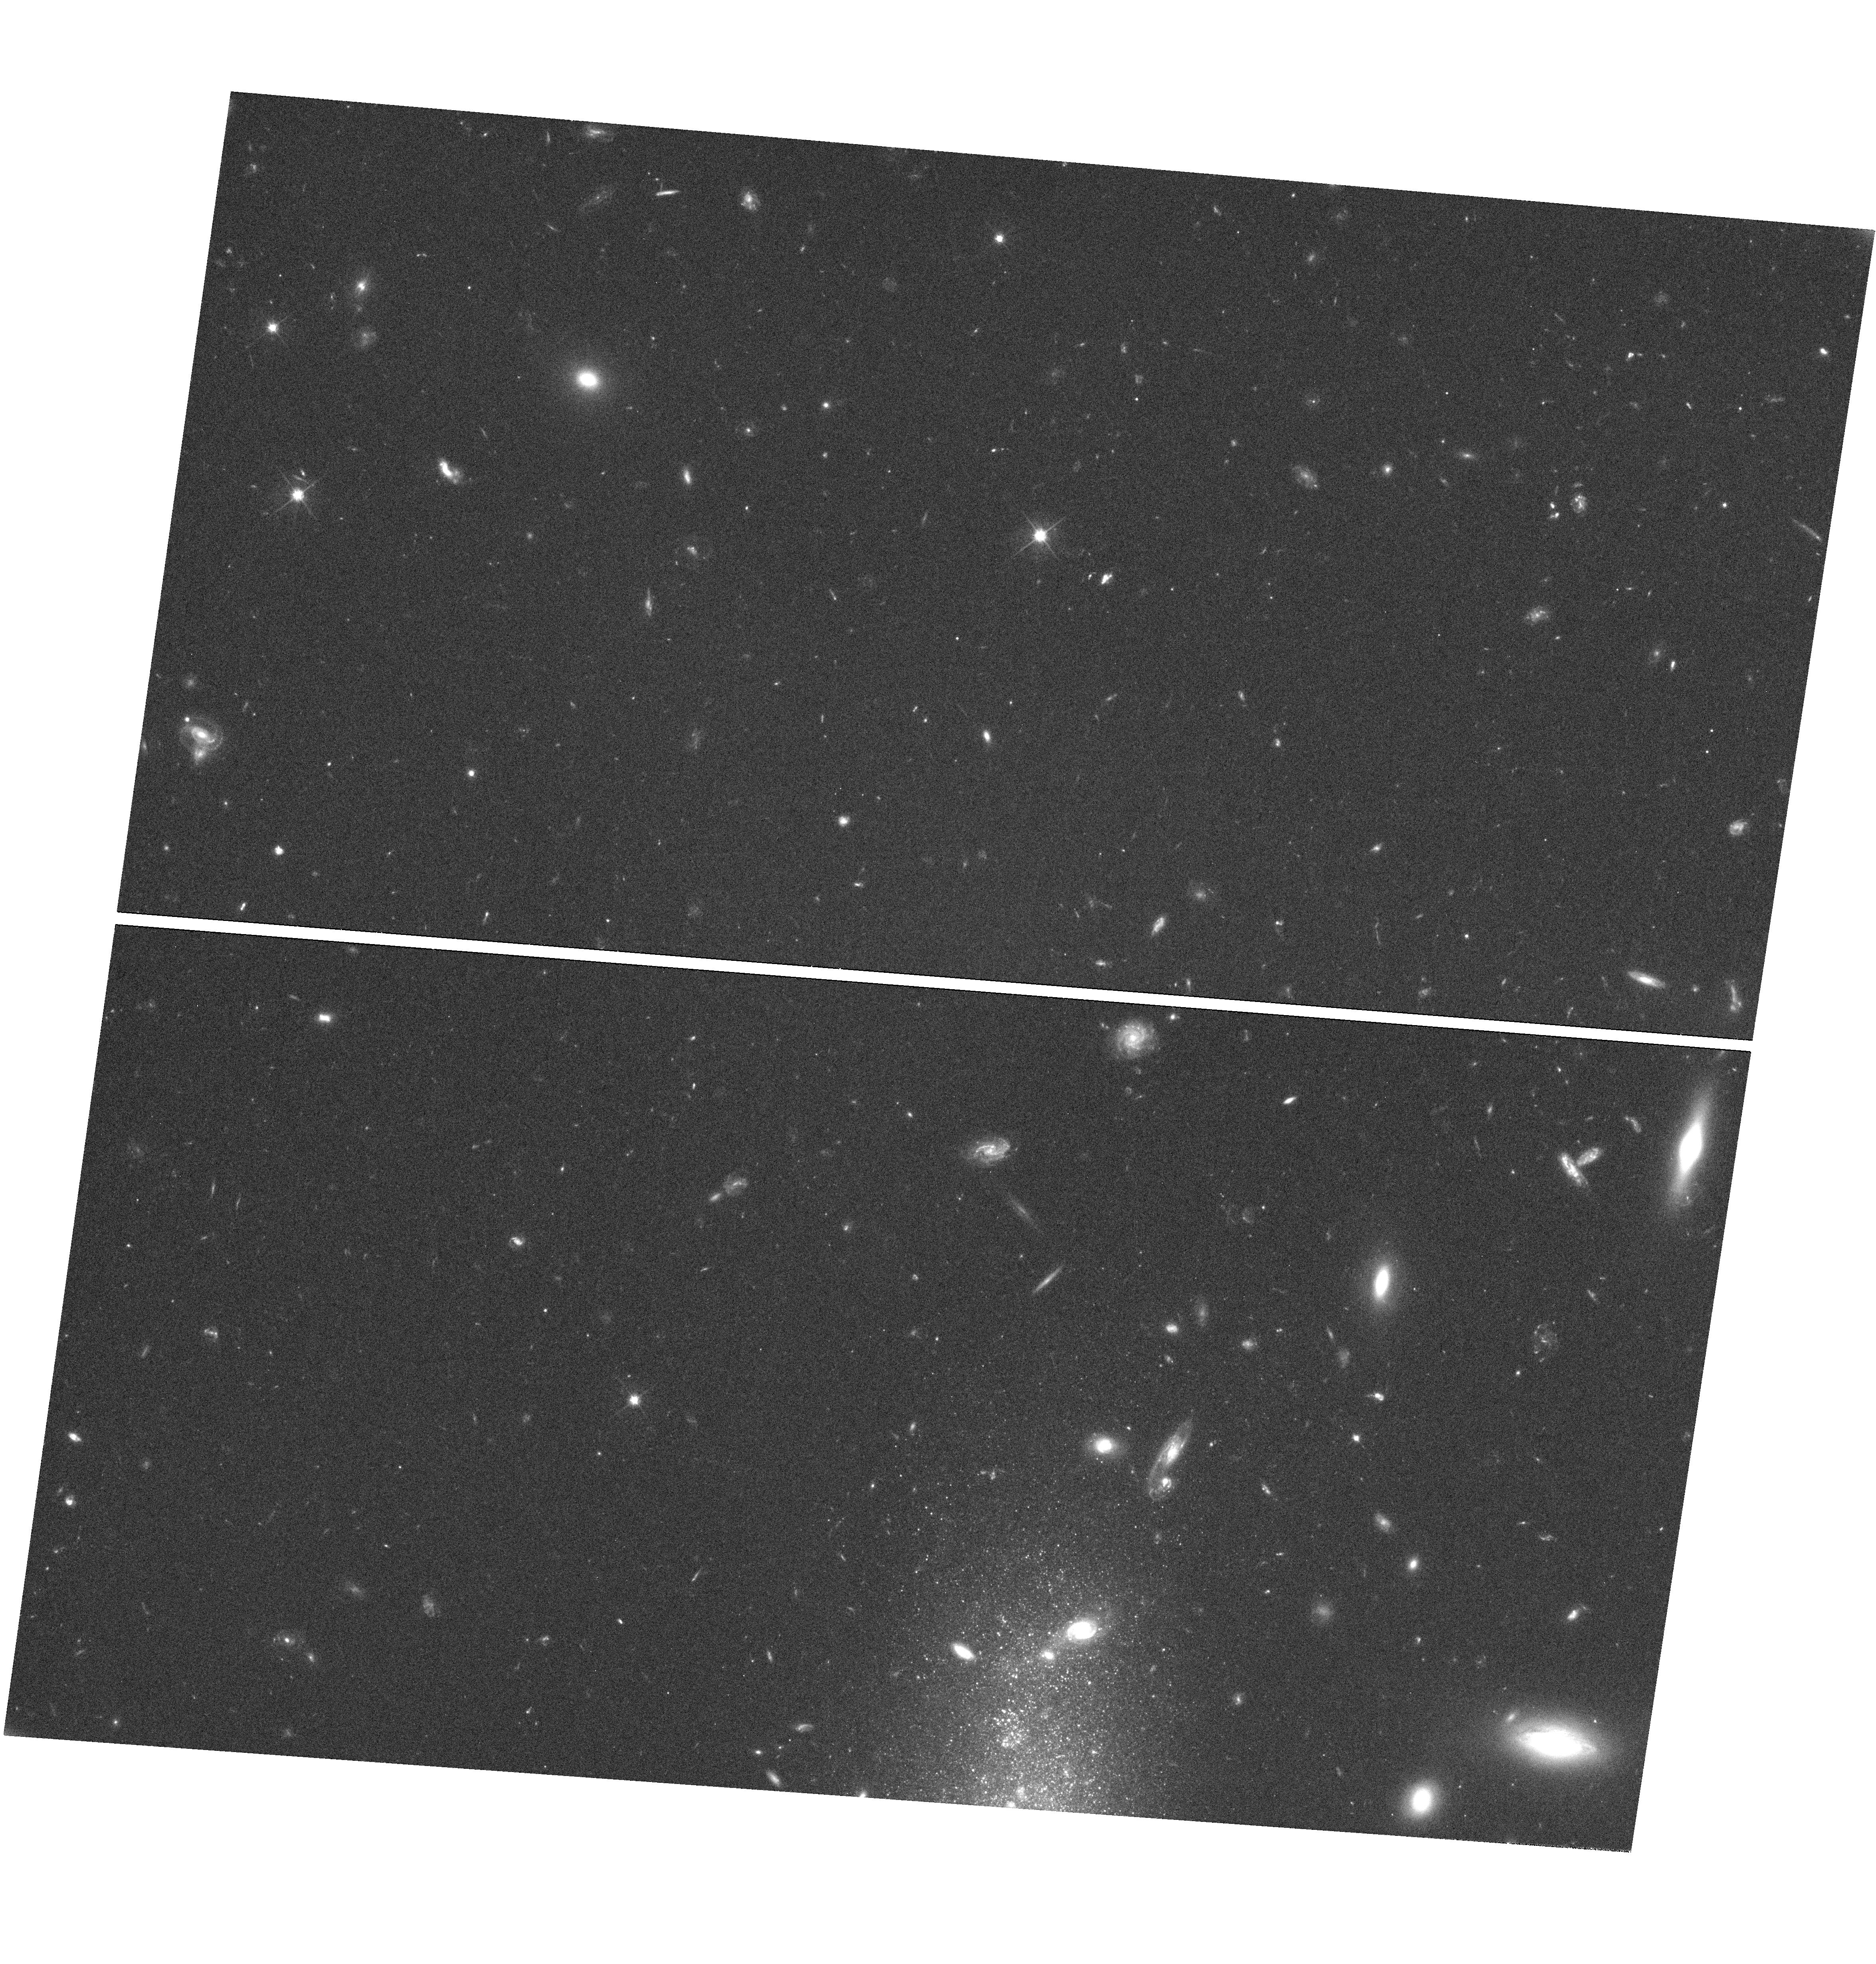
Target: NGC-3510. Instrument: WFC3/UVIS. Filter: F606W. Exposure: 52 min. Observation ID: hst_13357_03_wfc3_uvis_f606w_icc303

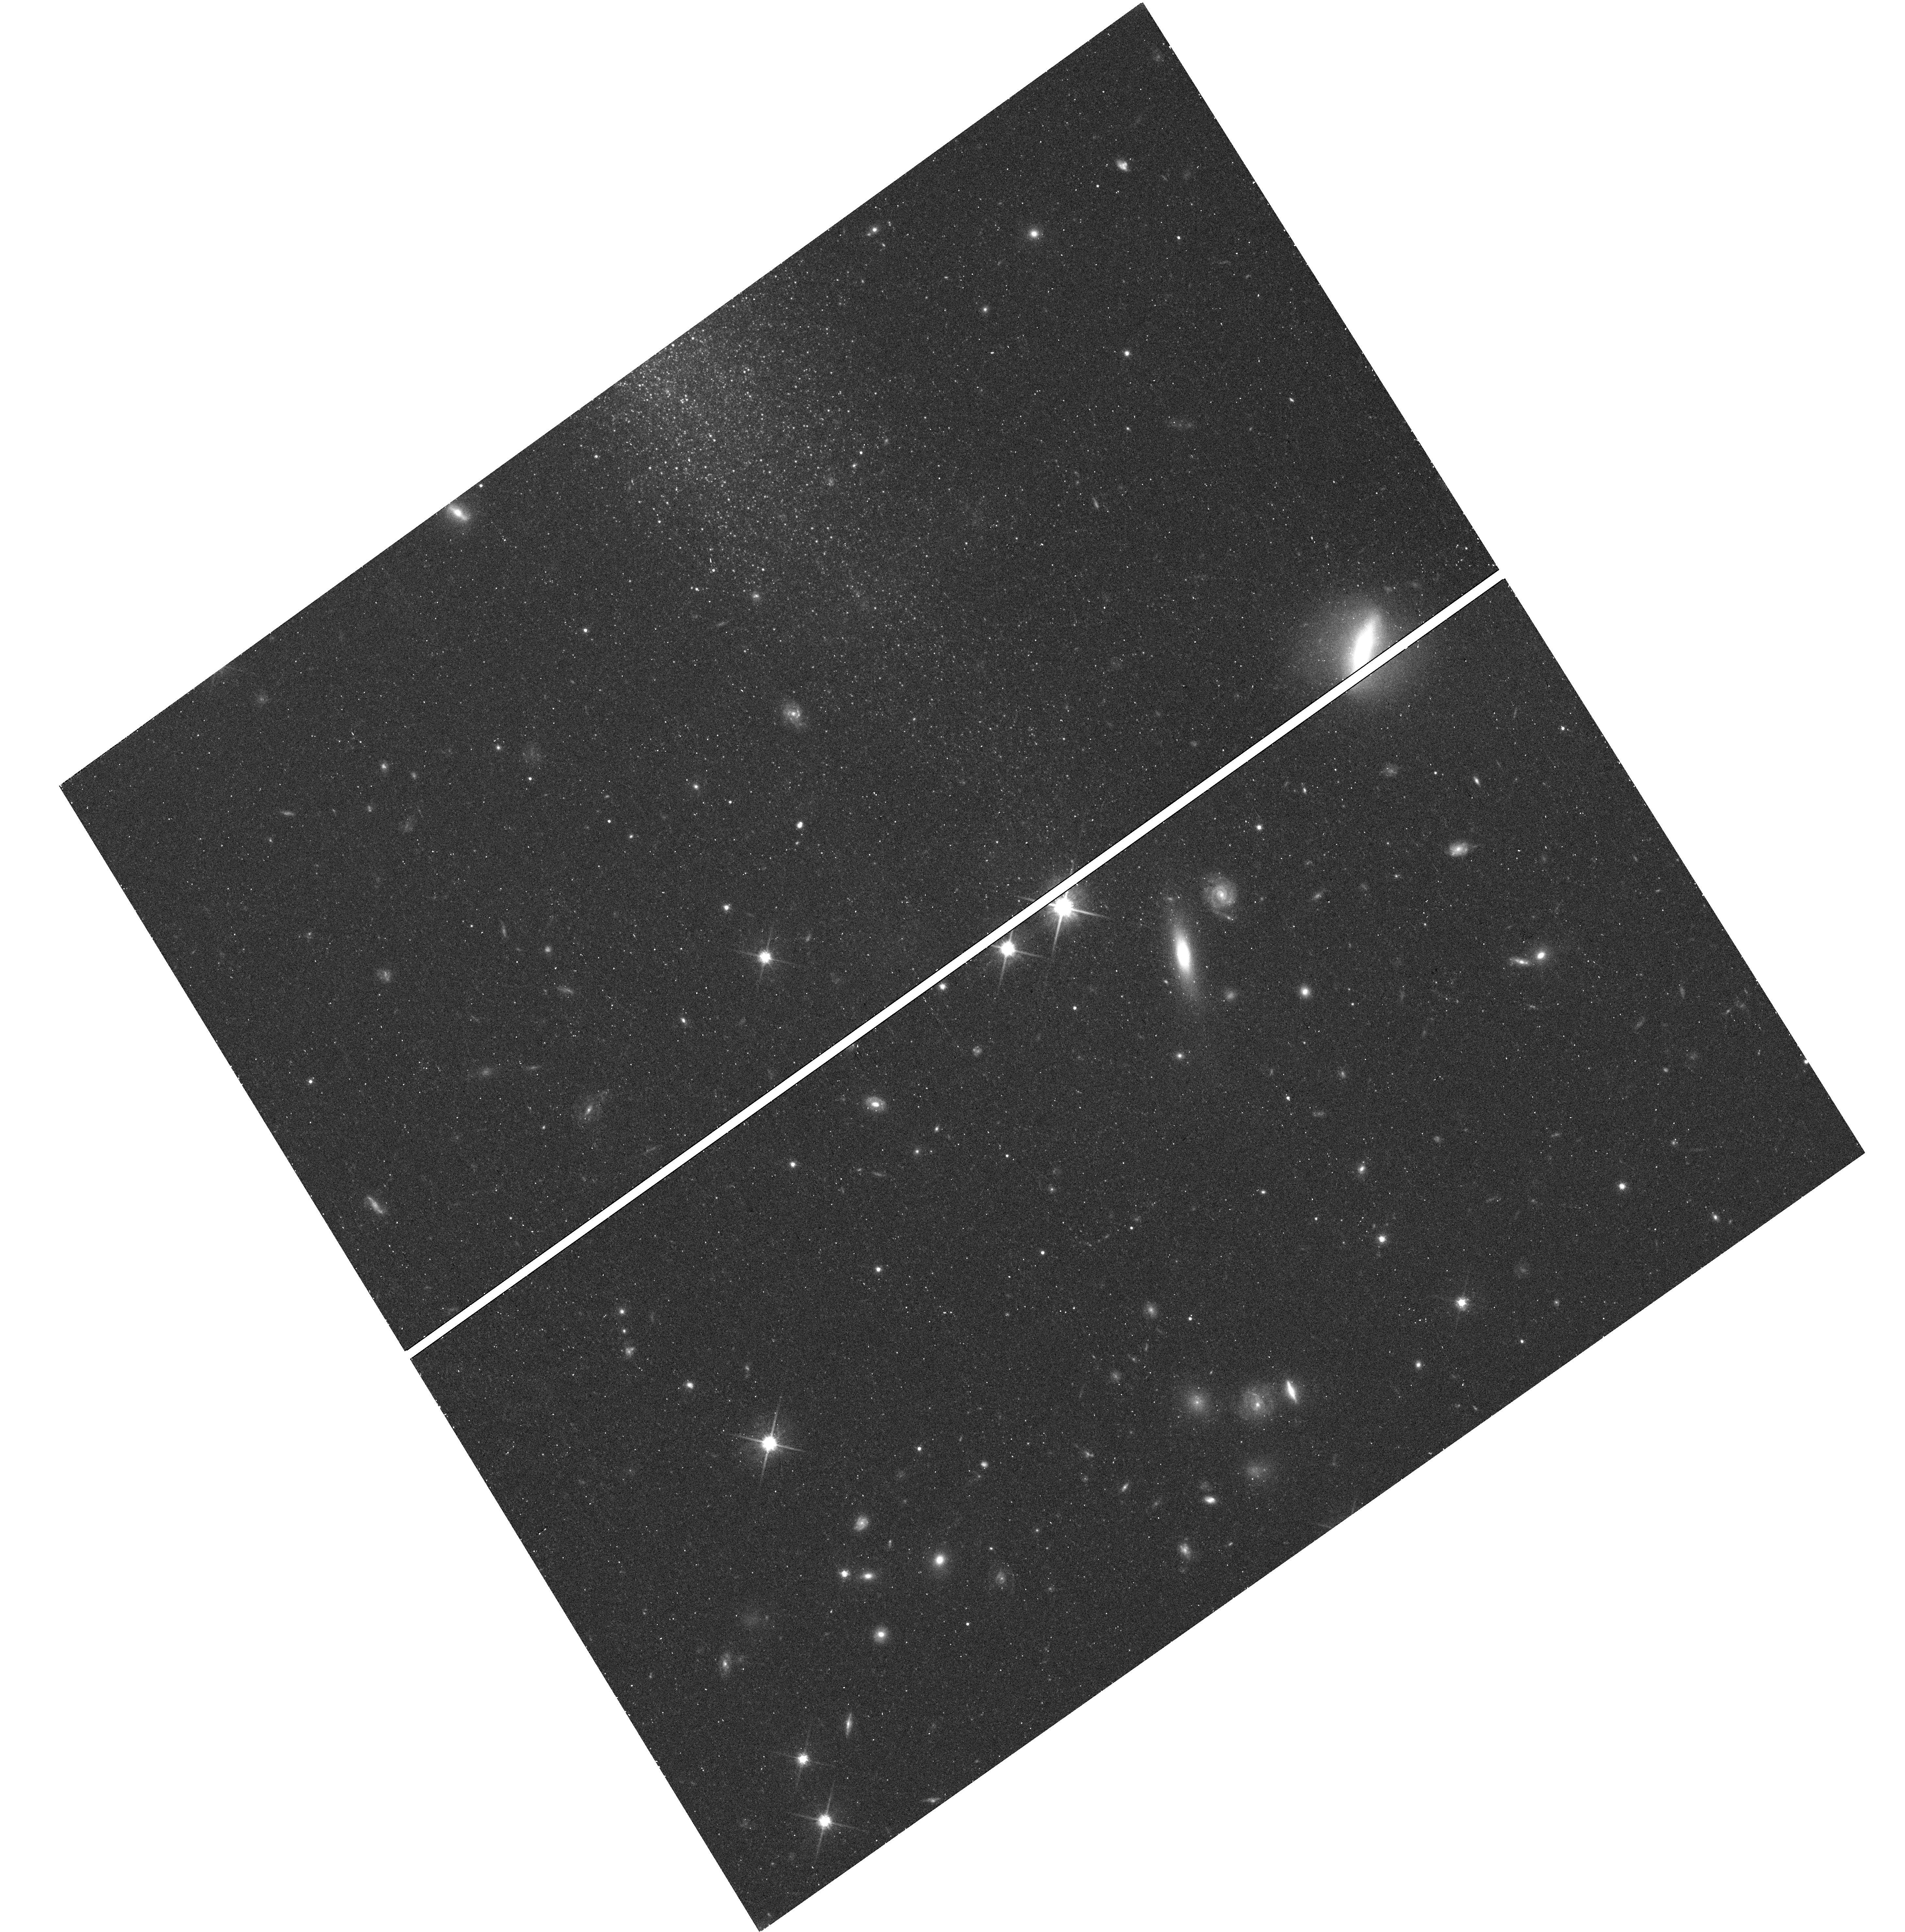
Target: UGC-1281. Instrument: WFC3/UVIS. Filter: F814W. Exposure: 24 min. Observation ID: hst_13357_01_wfc3_uvis_f814w_icc301

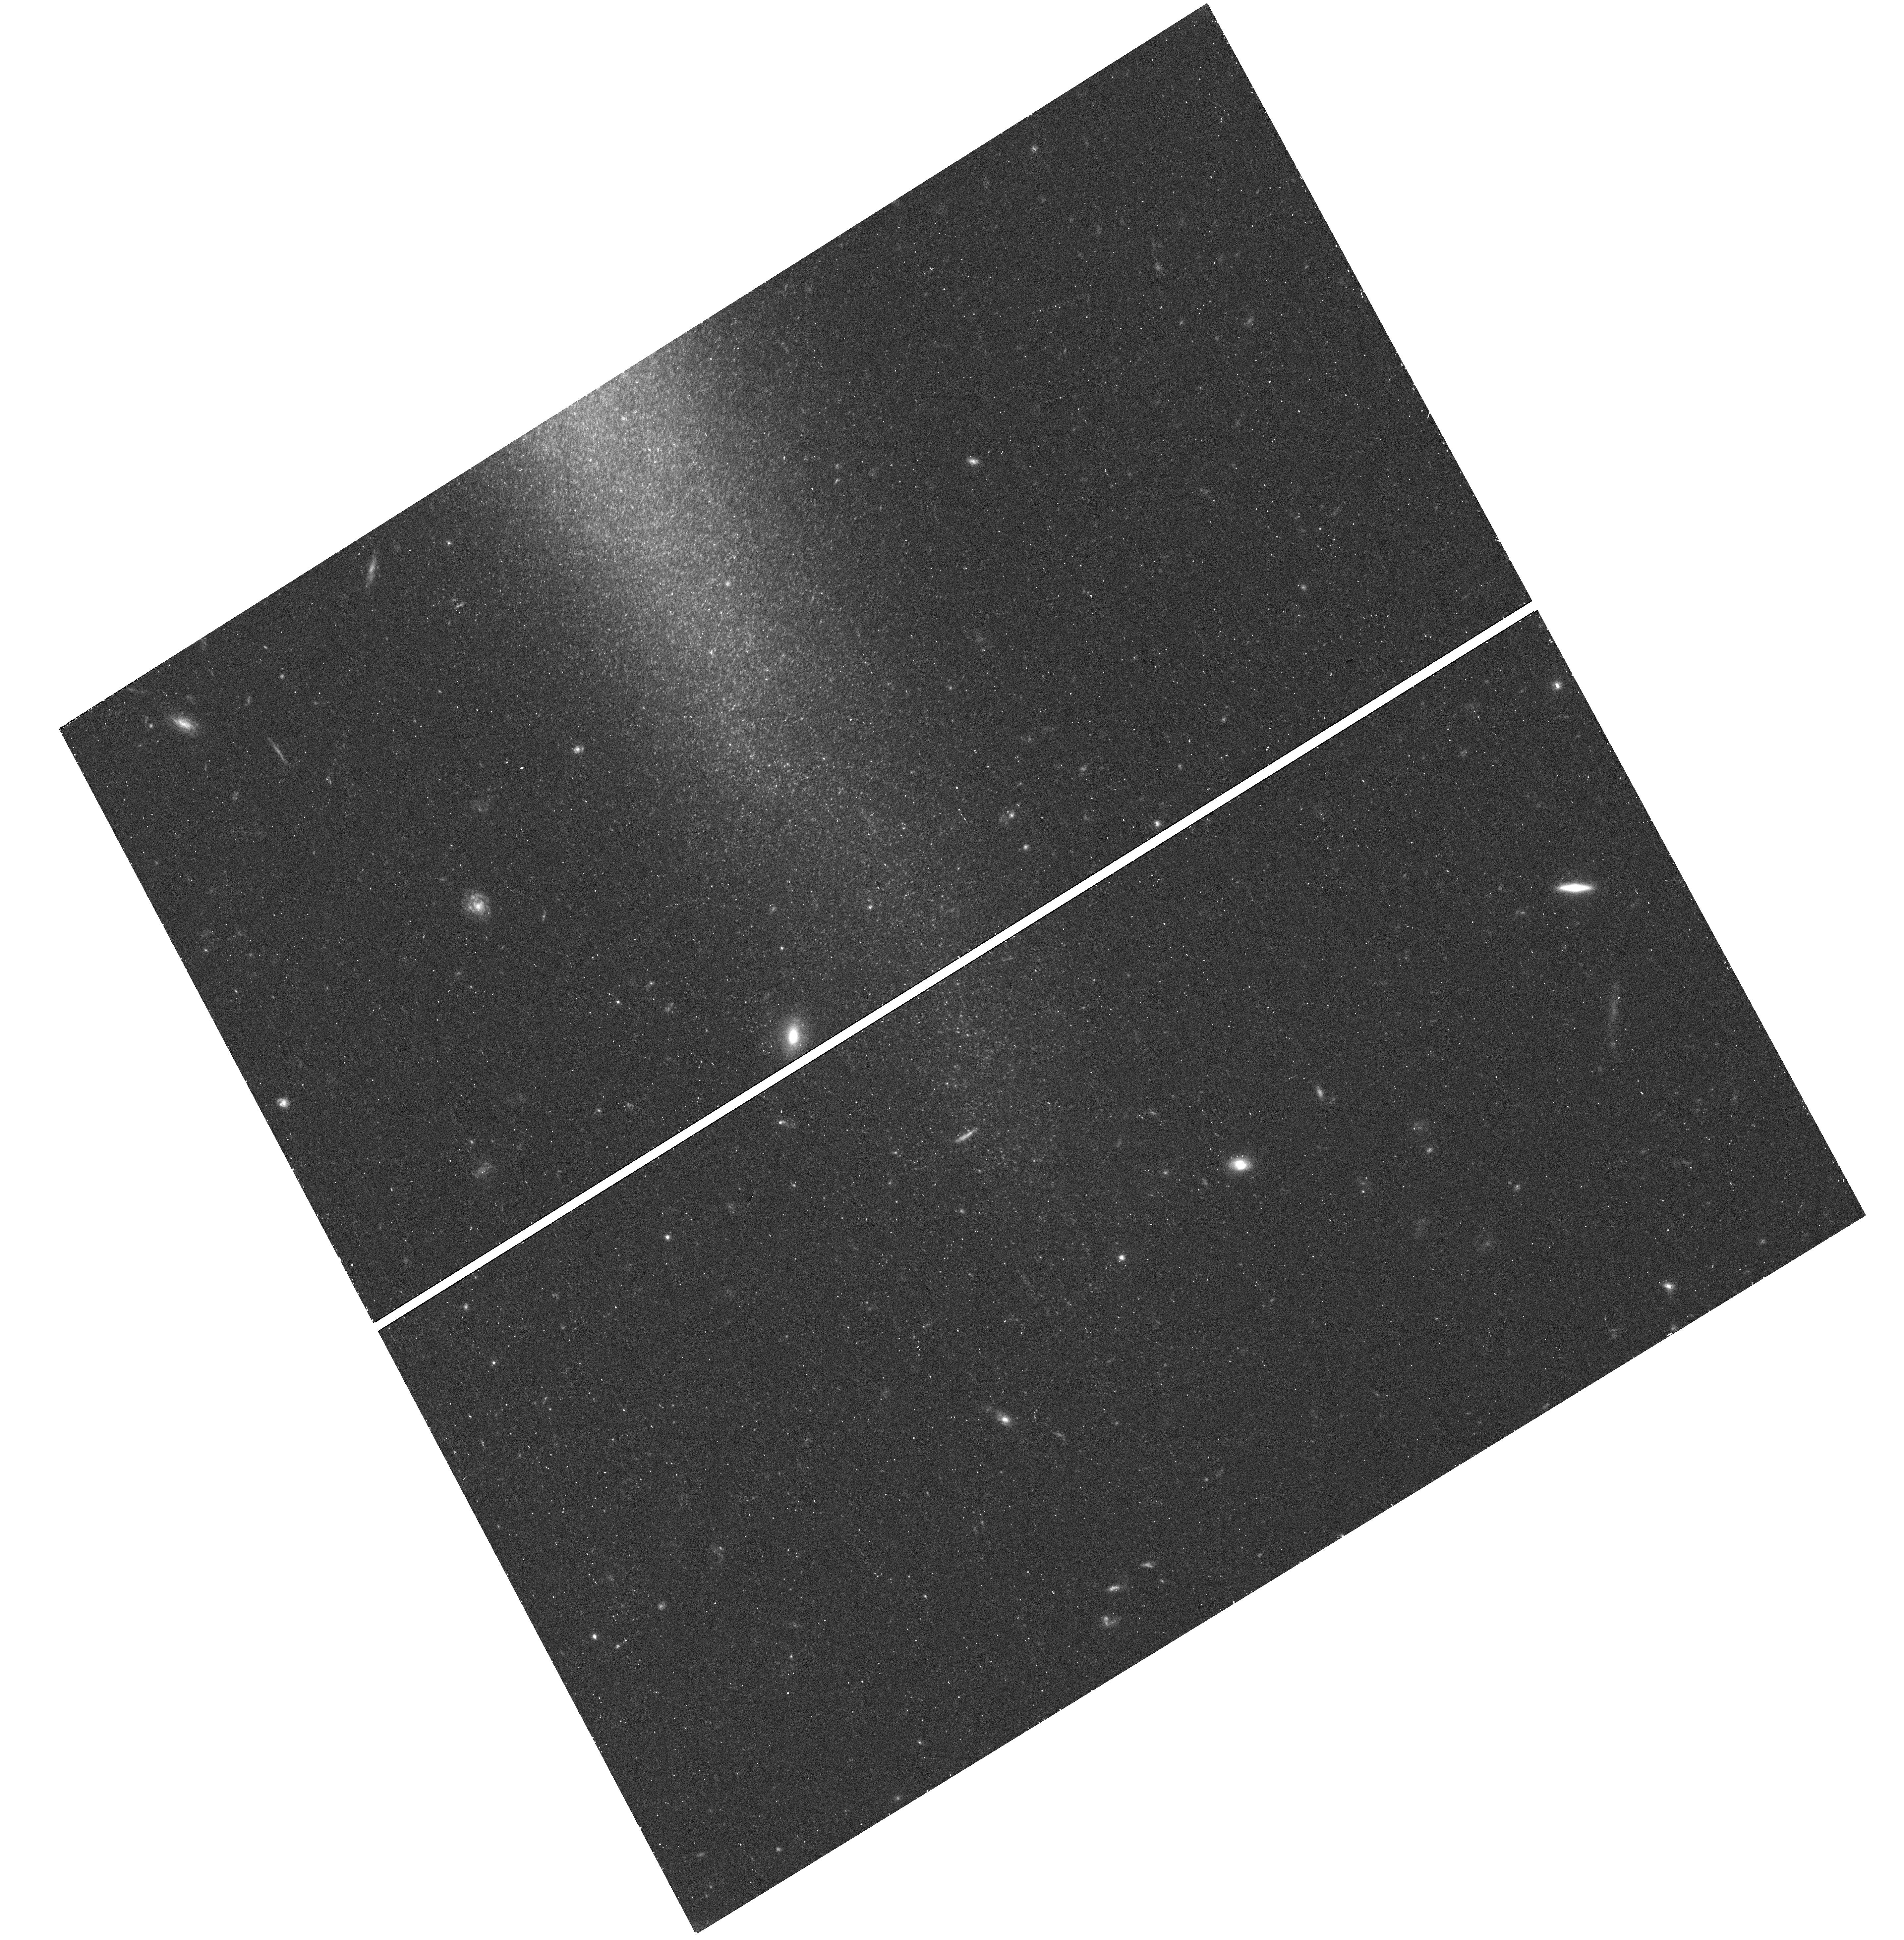
Target: NGC-5023. Instrument: WFC3/UVIS. Filter: F606W. Exposure: 18 min. Observation ID: hst_13357_02_wfc3_uvis_f606w_icc302

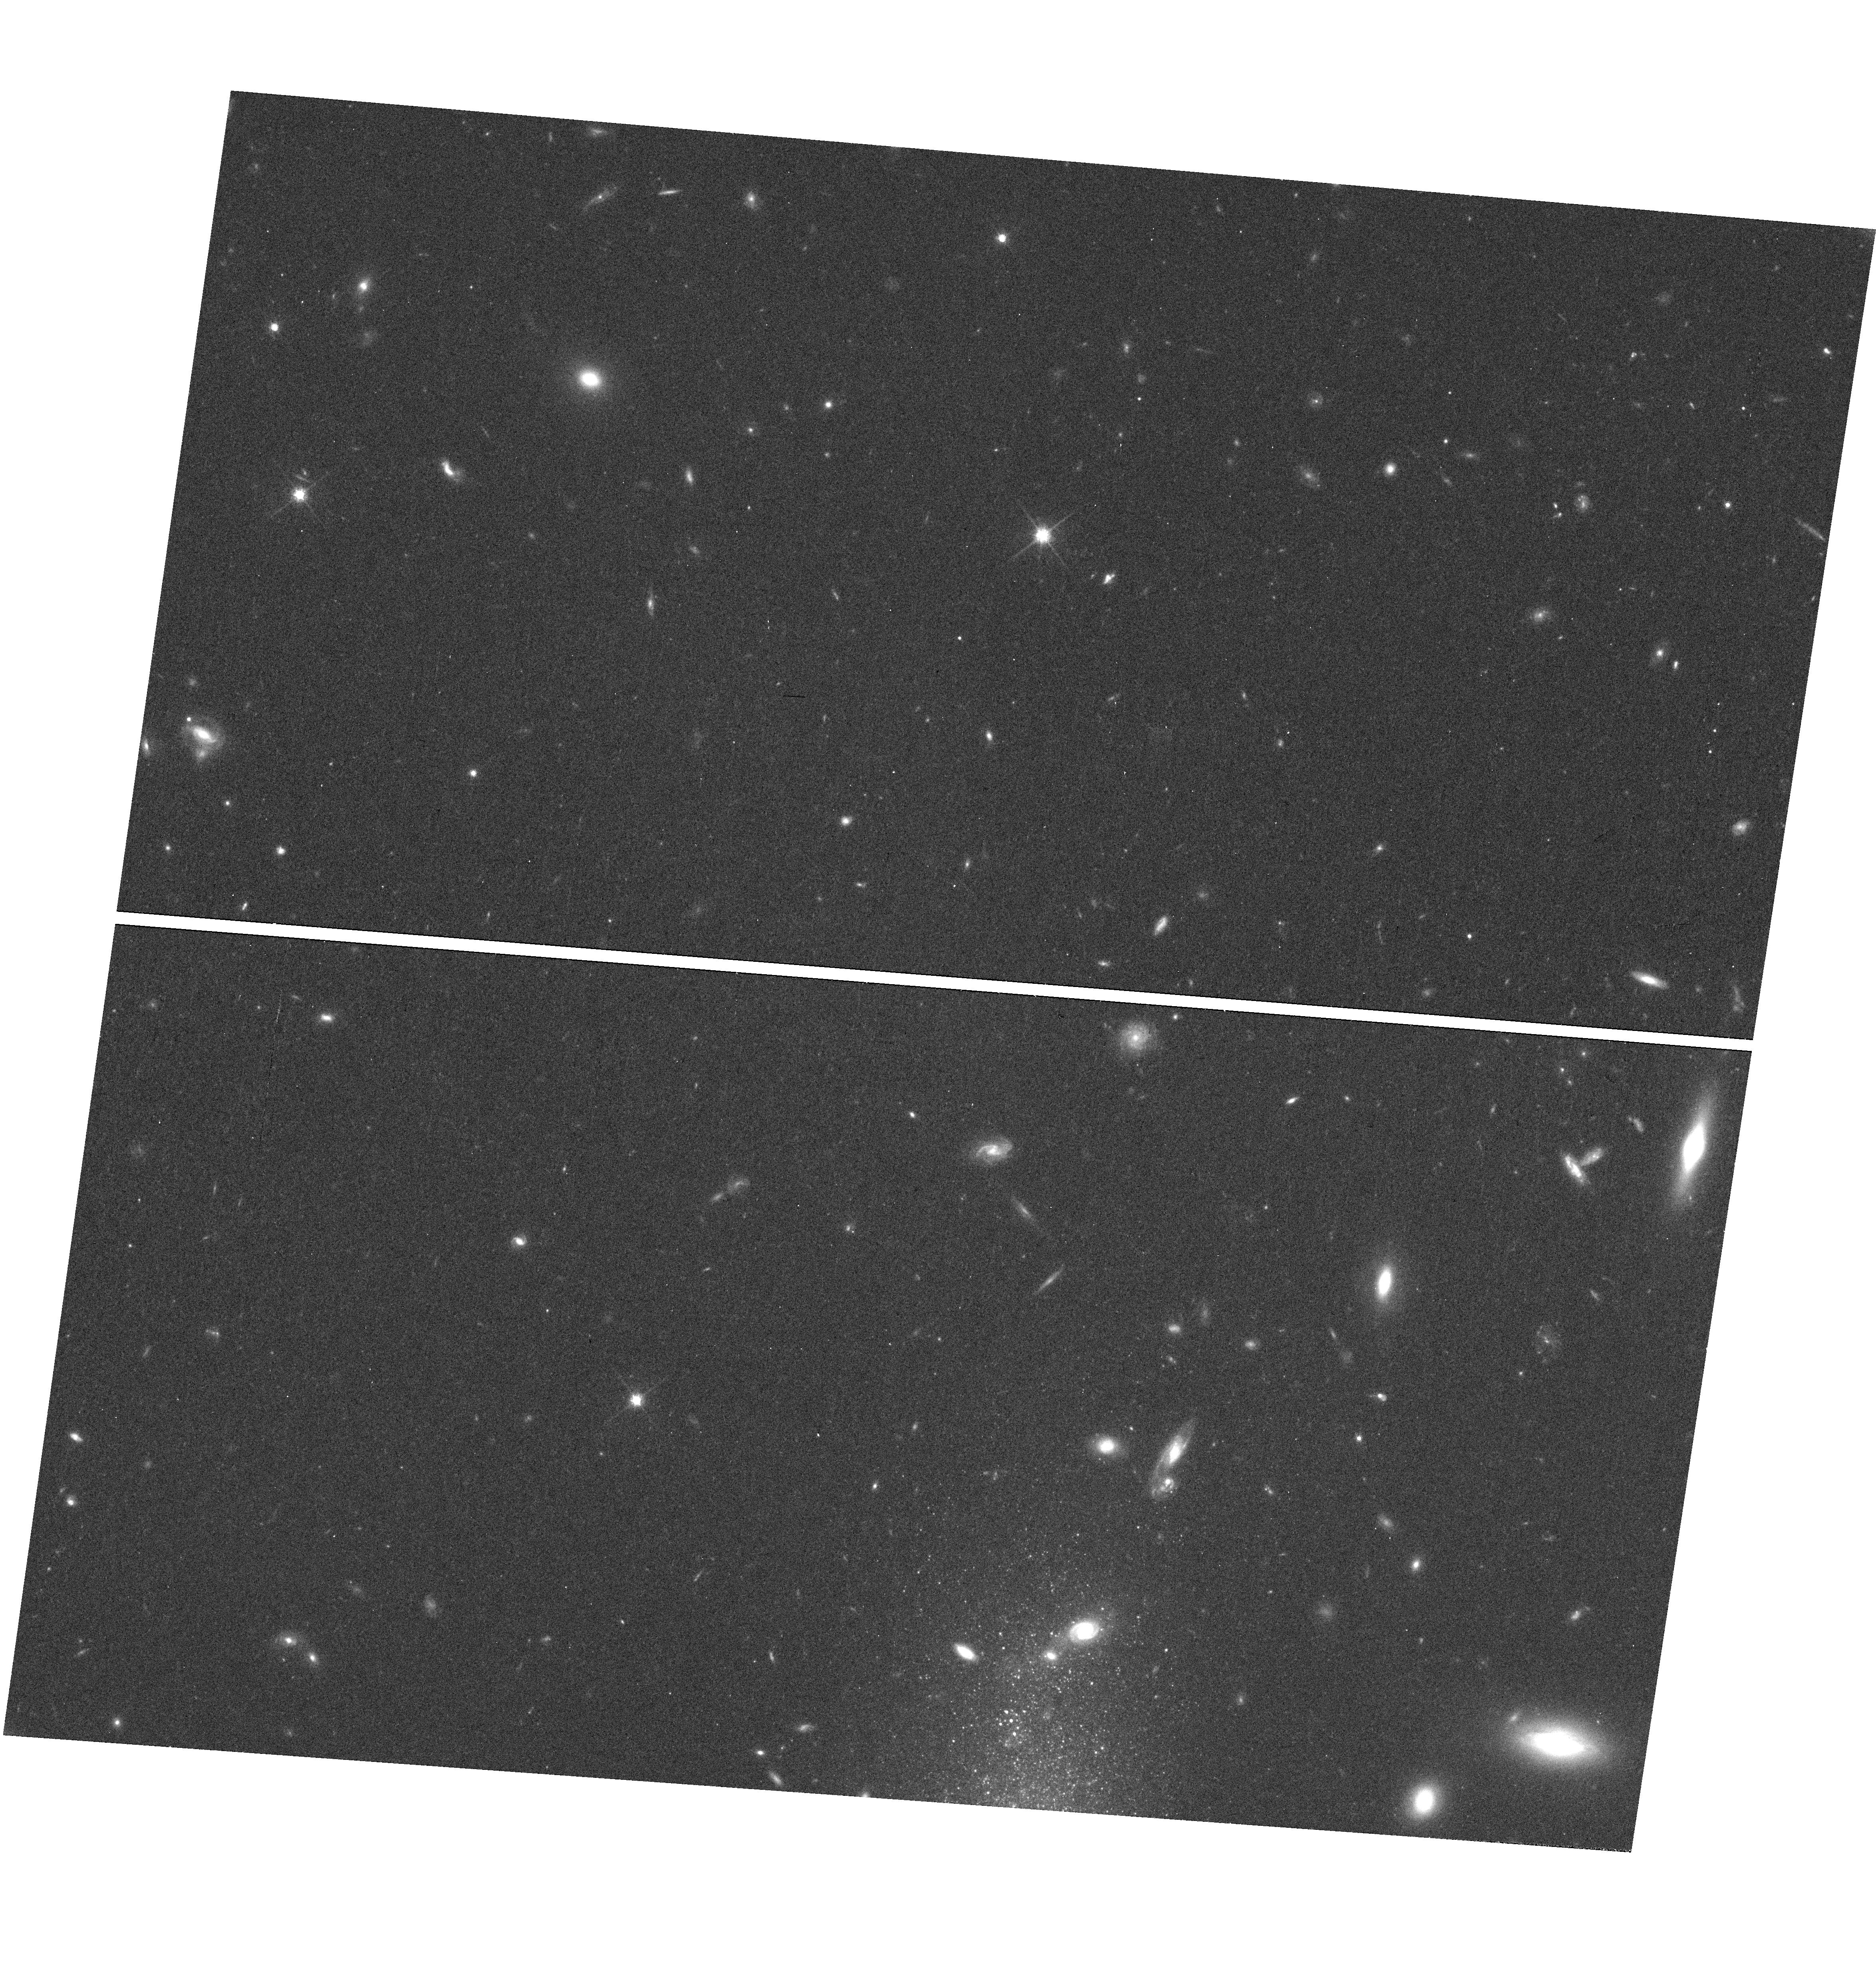
Target: NGC-3510. Instrument: WFC3/UVIS. Filter: F814W. Exposure: 35 min. Observation ID: hst_13357_04_wfc3_uvis_f814w_icc304

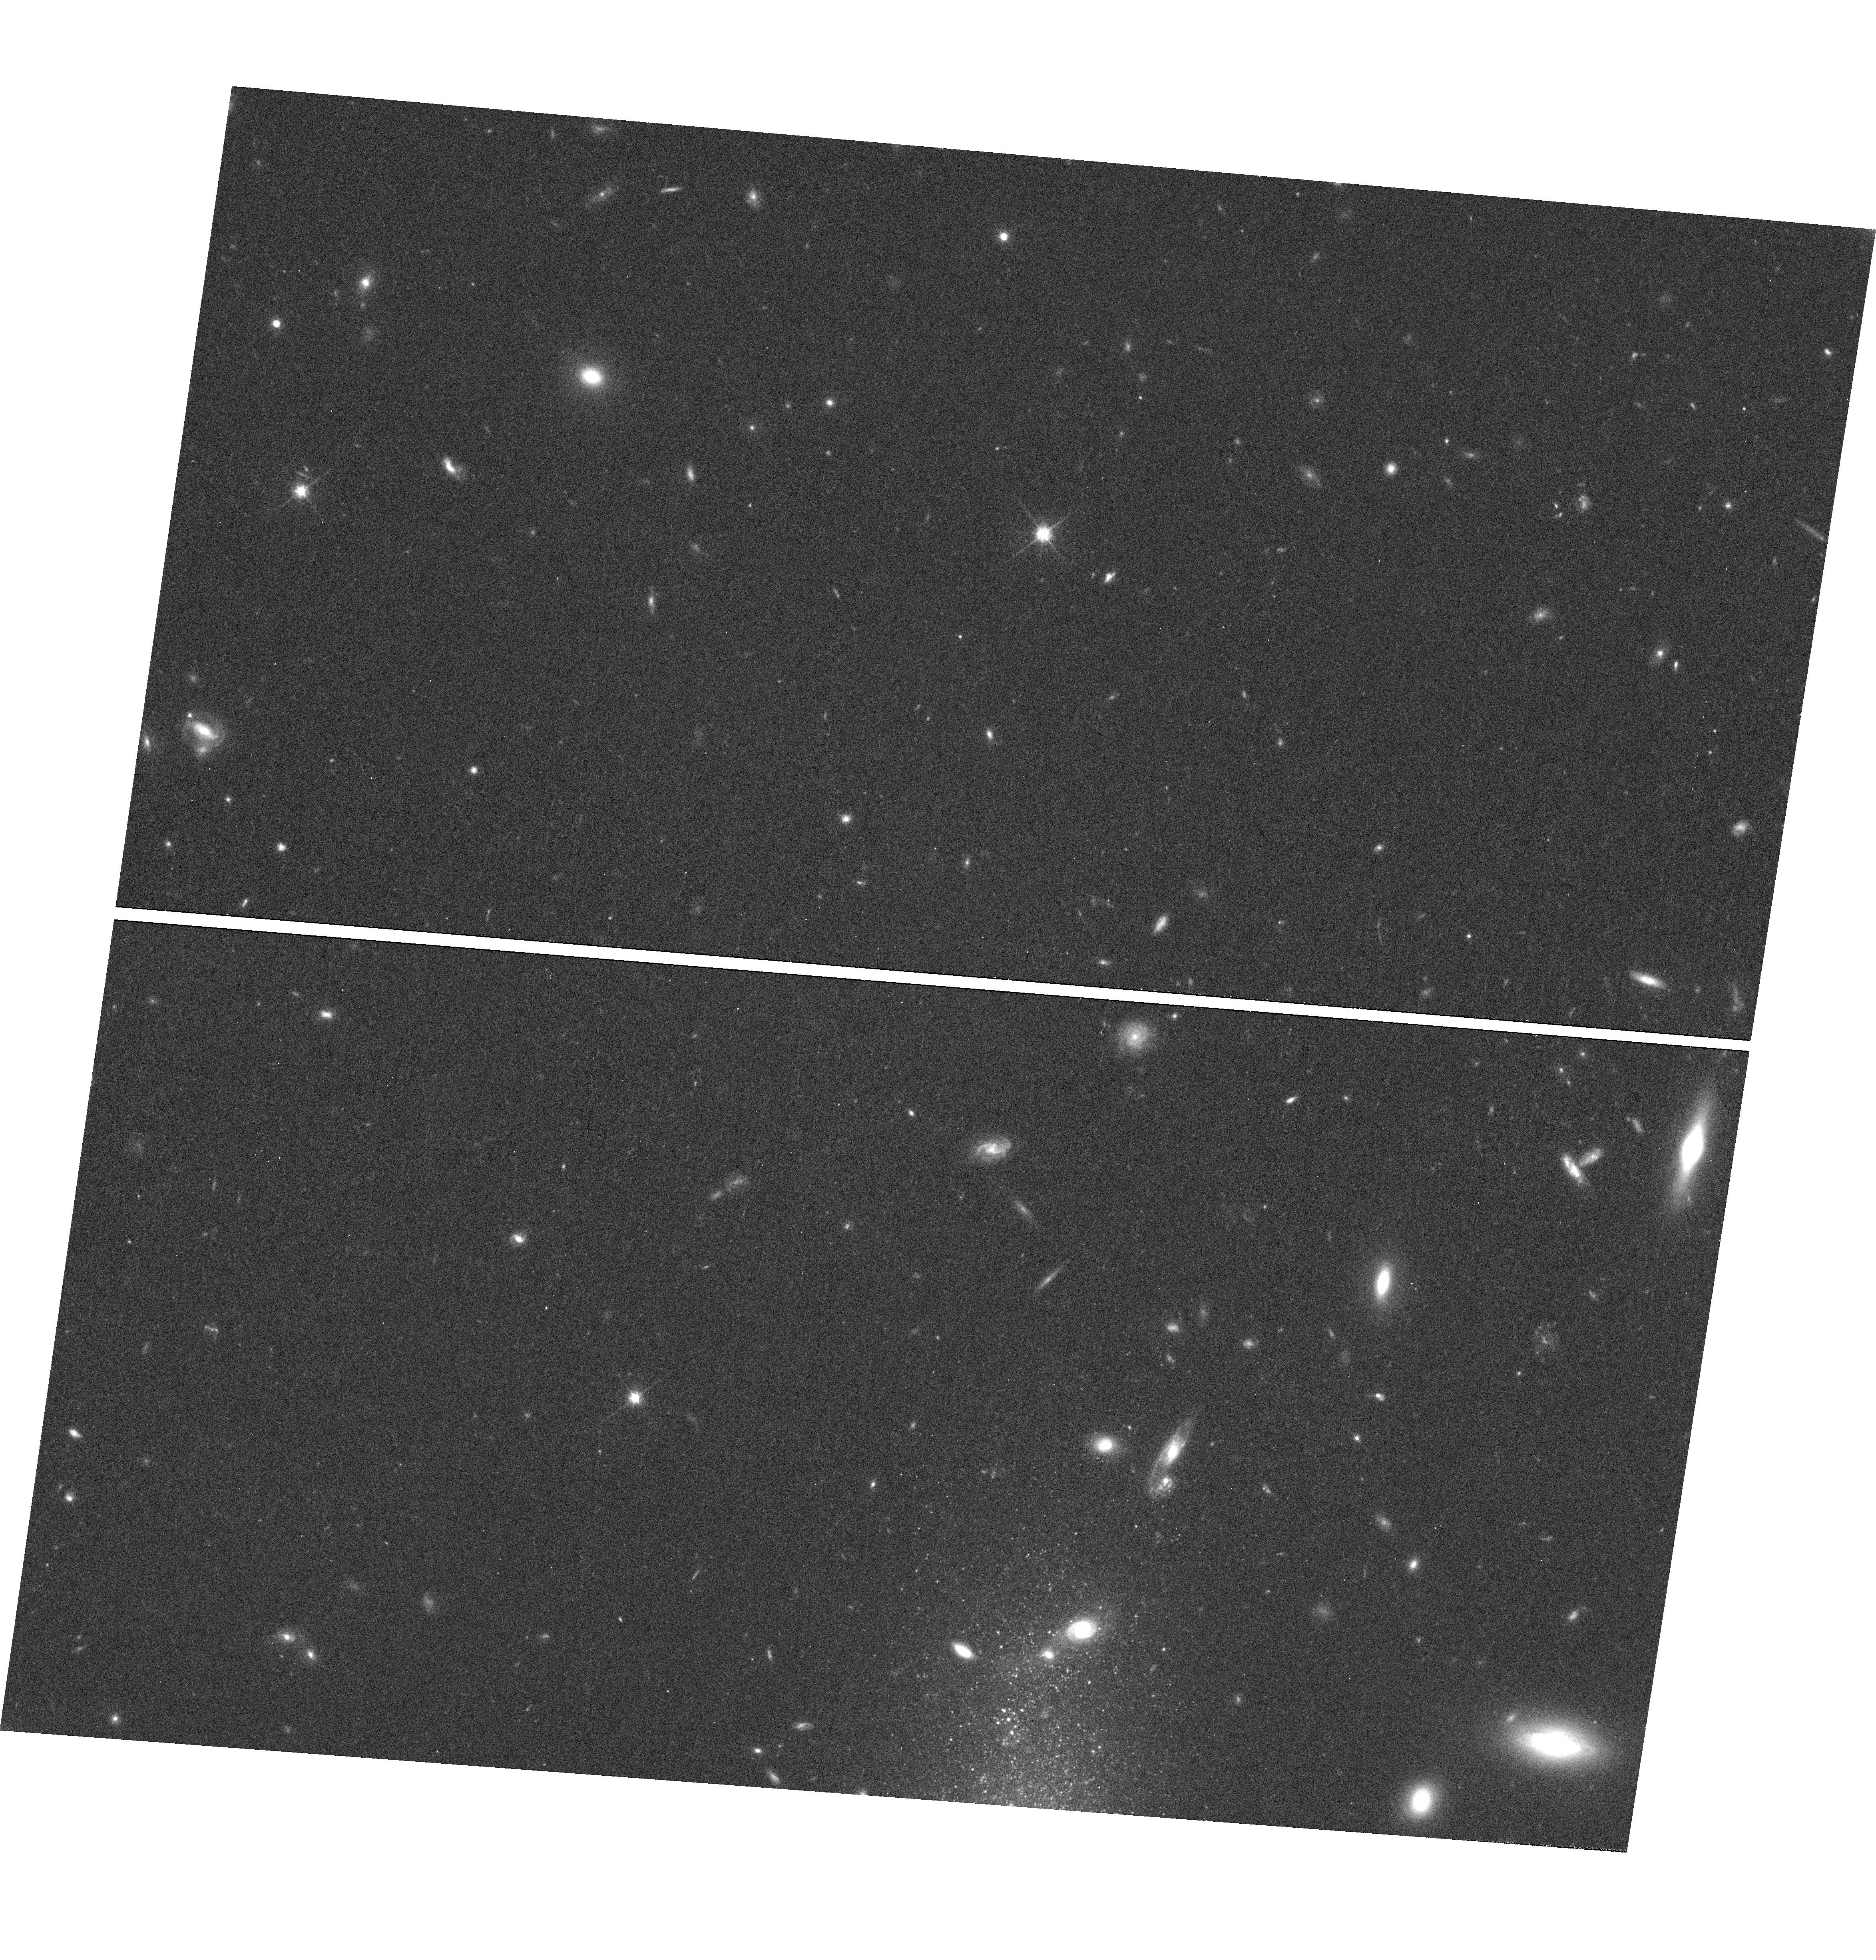
Target: NGC-3510. Instrument: WFC3/UVIS. Filter: F814W. Exposure: 35 min. Observation ID: hst_13357_05_wfc3_uvis_f814w_icc305

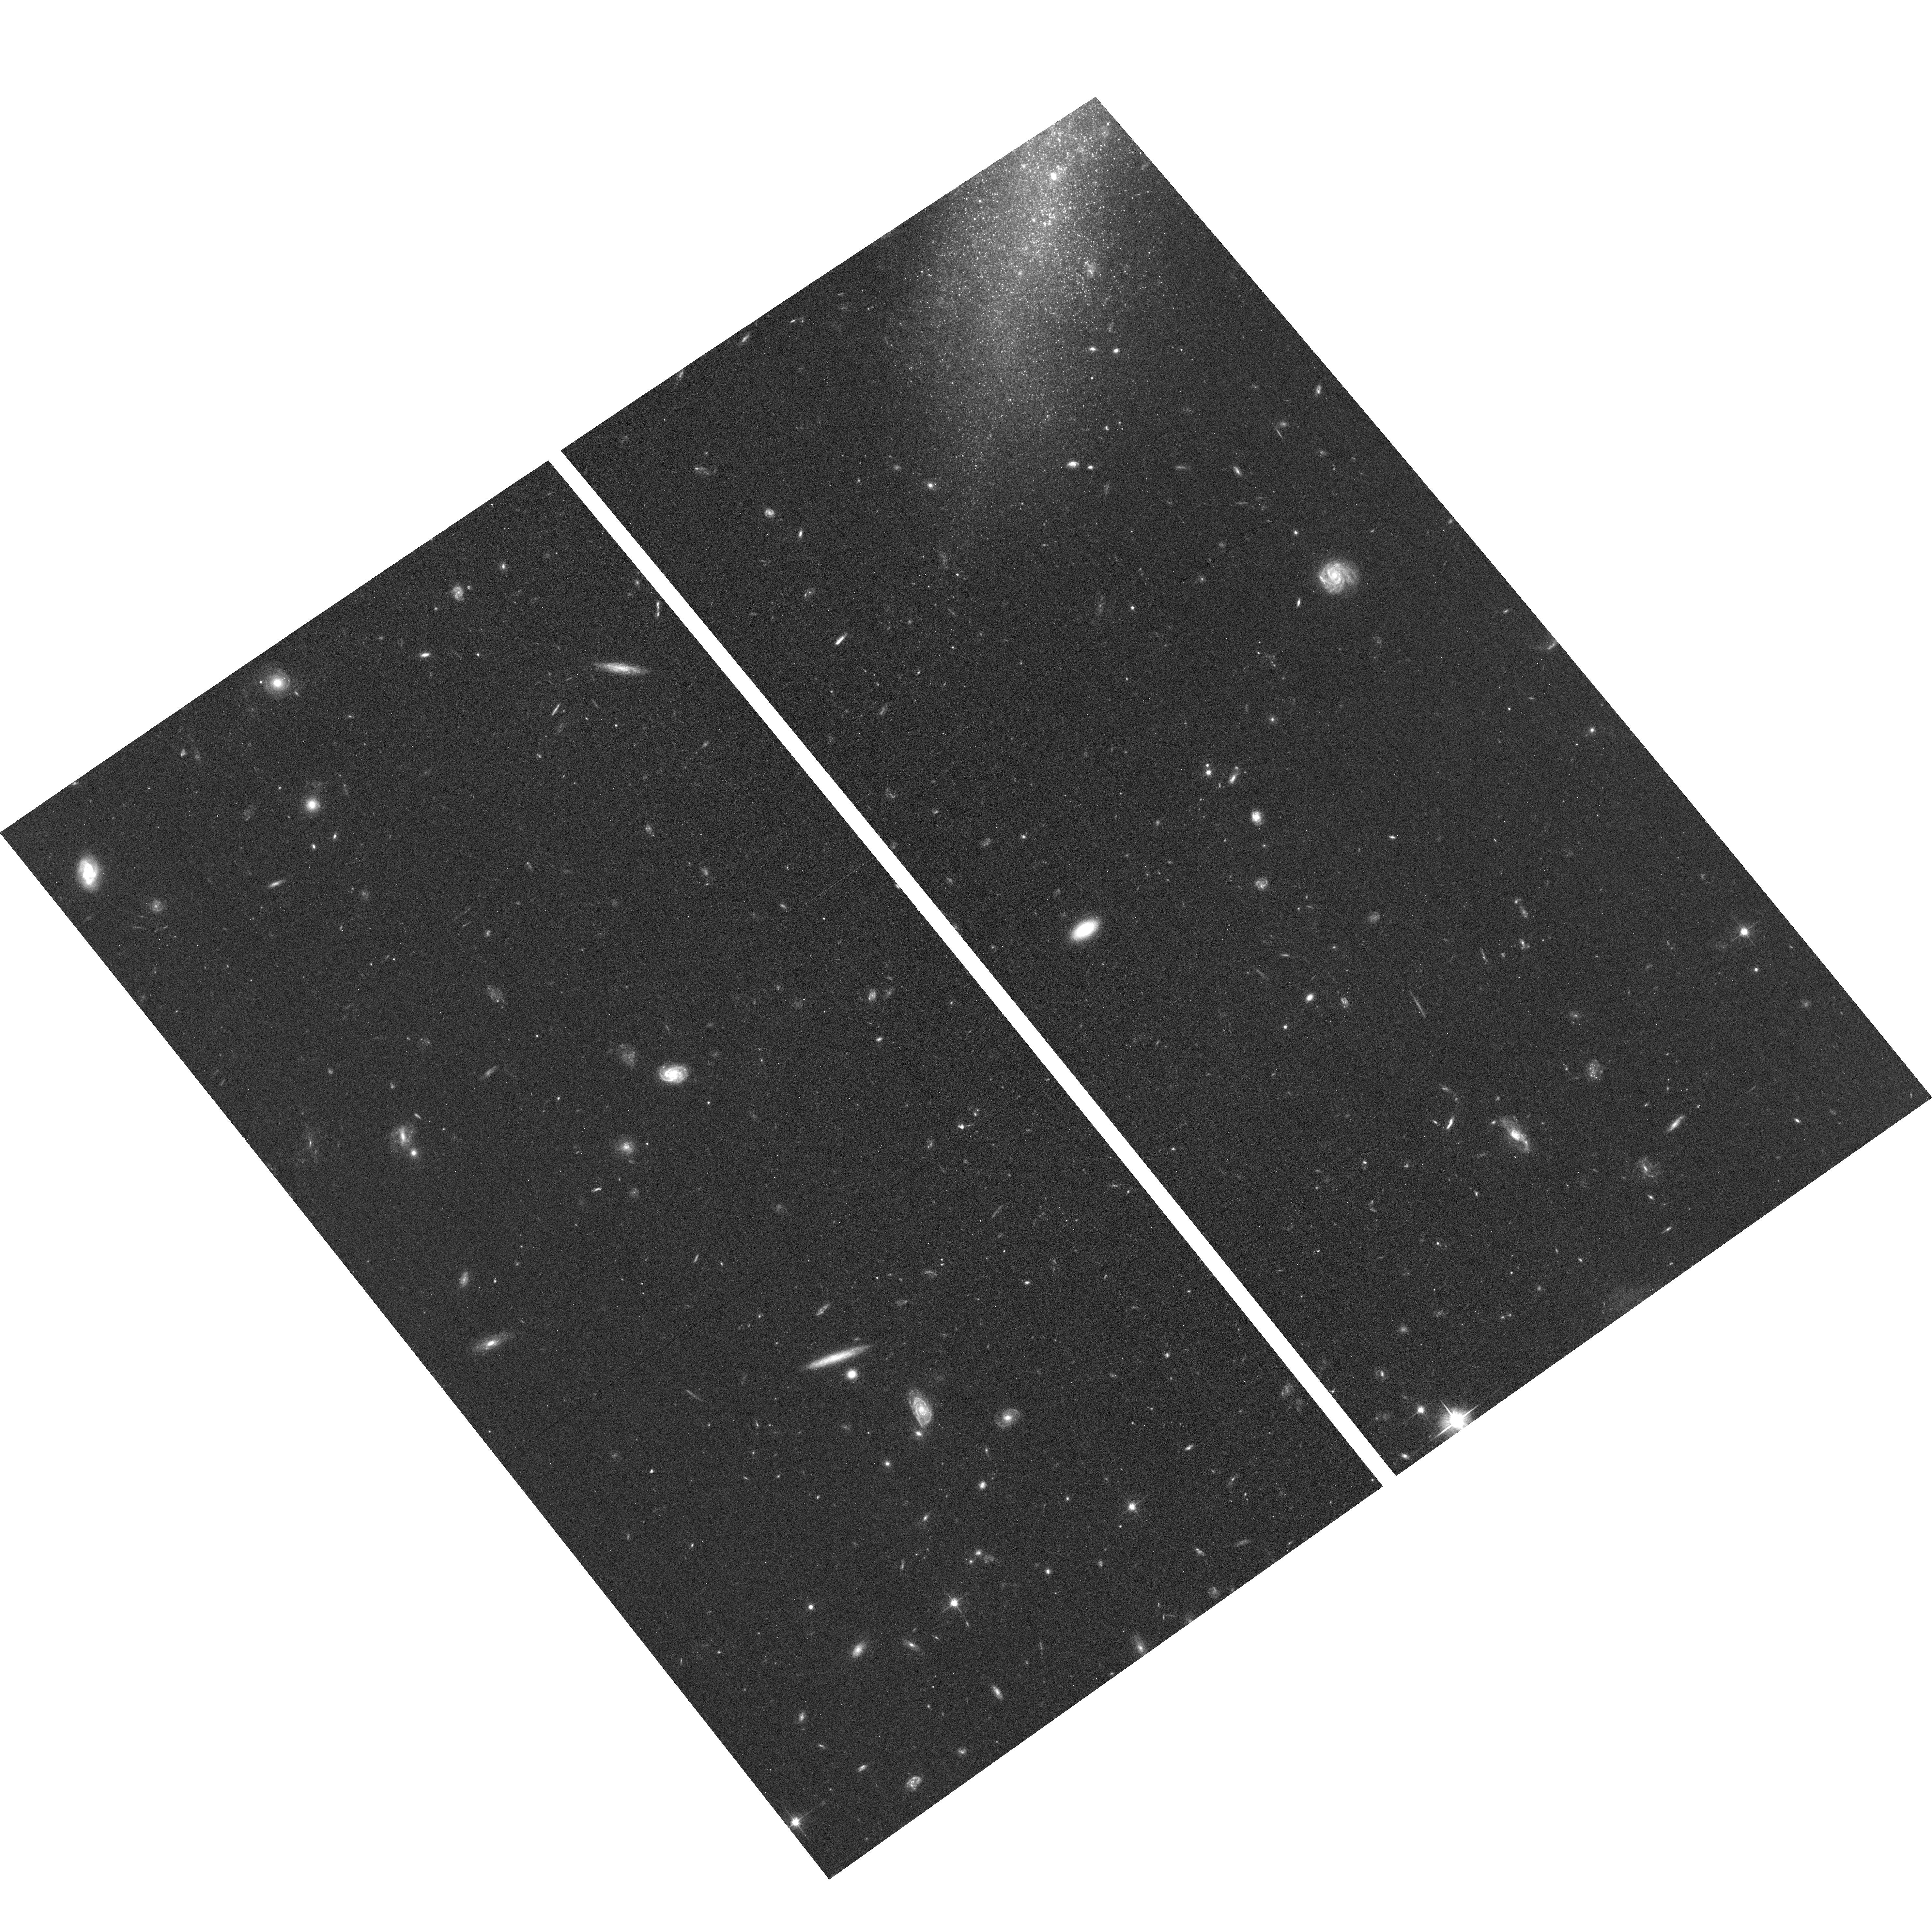
Target: NGC-3510. Instrument: ACS/WFC. Filter: F606W. Exposure: 32 min. Observation ID: hst_13357_05_acs_wfc_f606w_jcc305

Feeding Galaxies: Cold Accretion Through Warps (PI: Radburn-Smith, David J.)

Discovering how gas in the diffuse IGM transfers into galaxy disks has become one of the main observational challenges of the LCDM paradigm. Observations have yet to conclusively reveal this gas accretion and so cannot explain the high star-formation rates found in the local Universe. Modeling suggests that infalling gas, which is often misaligned with the angular momentum of the galaxy disk, will form a warped outer gaseous disk. However, such accretion events are not the only possible explanation of these warps. They may also form through gravitational torques, which could, for example, arise through tidal interactions or misalignments between the disk and dark-matter halo. Fortunately, resolved stellar populations in the gas warps of nearby galaxies can discriminate between the different mechanisms for forming warps. Specifically, the models differ in their distribution and metallicity of old stars. If we do observe the predicted stellar populations due to accretion, then this will directly reveal the ongoing gas fueling of galaxy disks. We thus propose to use ACS and WFC3 in parallel to study the resolved stellar populations in all nearby warped galaxies as selected from the largest sample of such edge-on systems. Using our previous experience with deep color-magnitude diagrams from HST, we will comprehensively explore age and metallicity distributions of stars both in and outside the warp. We will compare these distributions with simulations covering a similar mass range in order to study the underlying formation mechanisms. This unique method directly addresses the issue of sufficiently fuelling the current star formation rate observed in the local Universe.